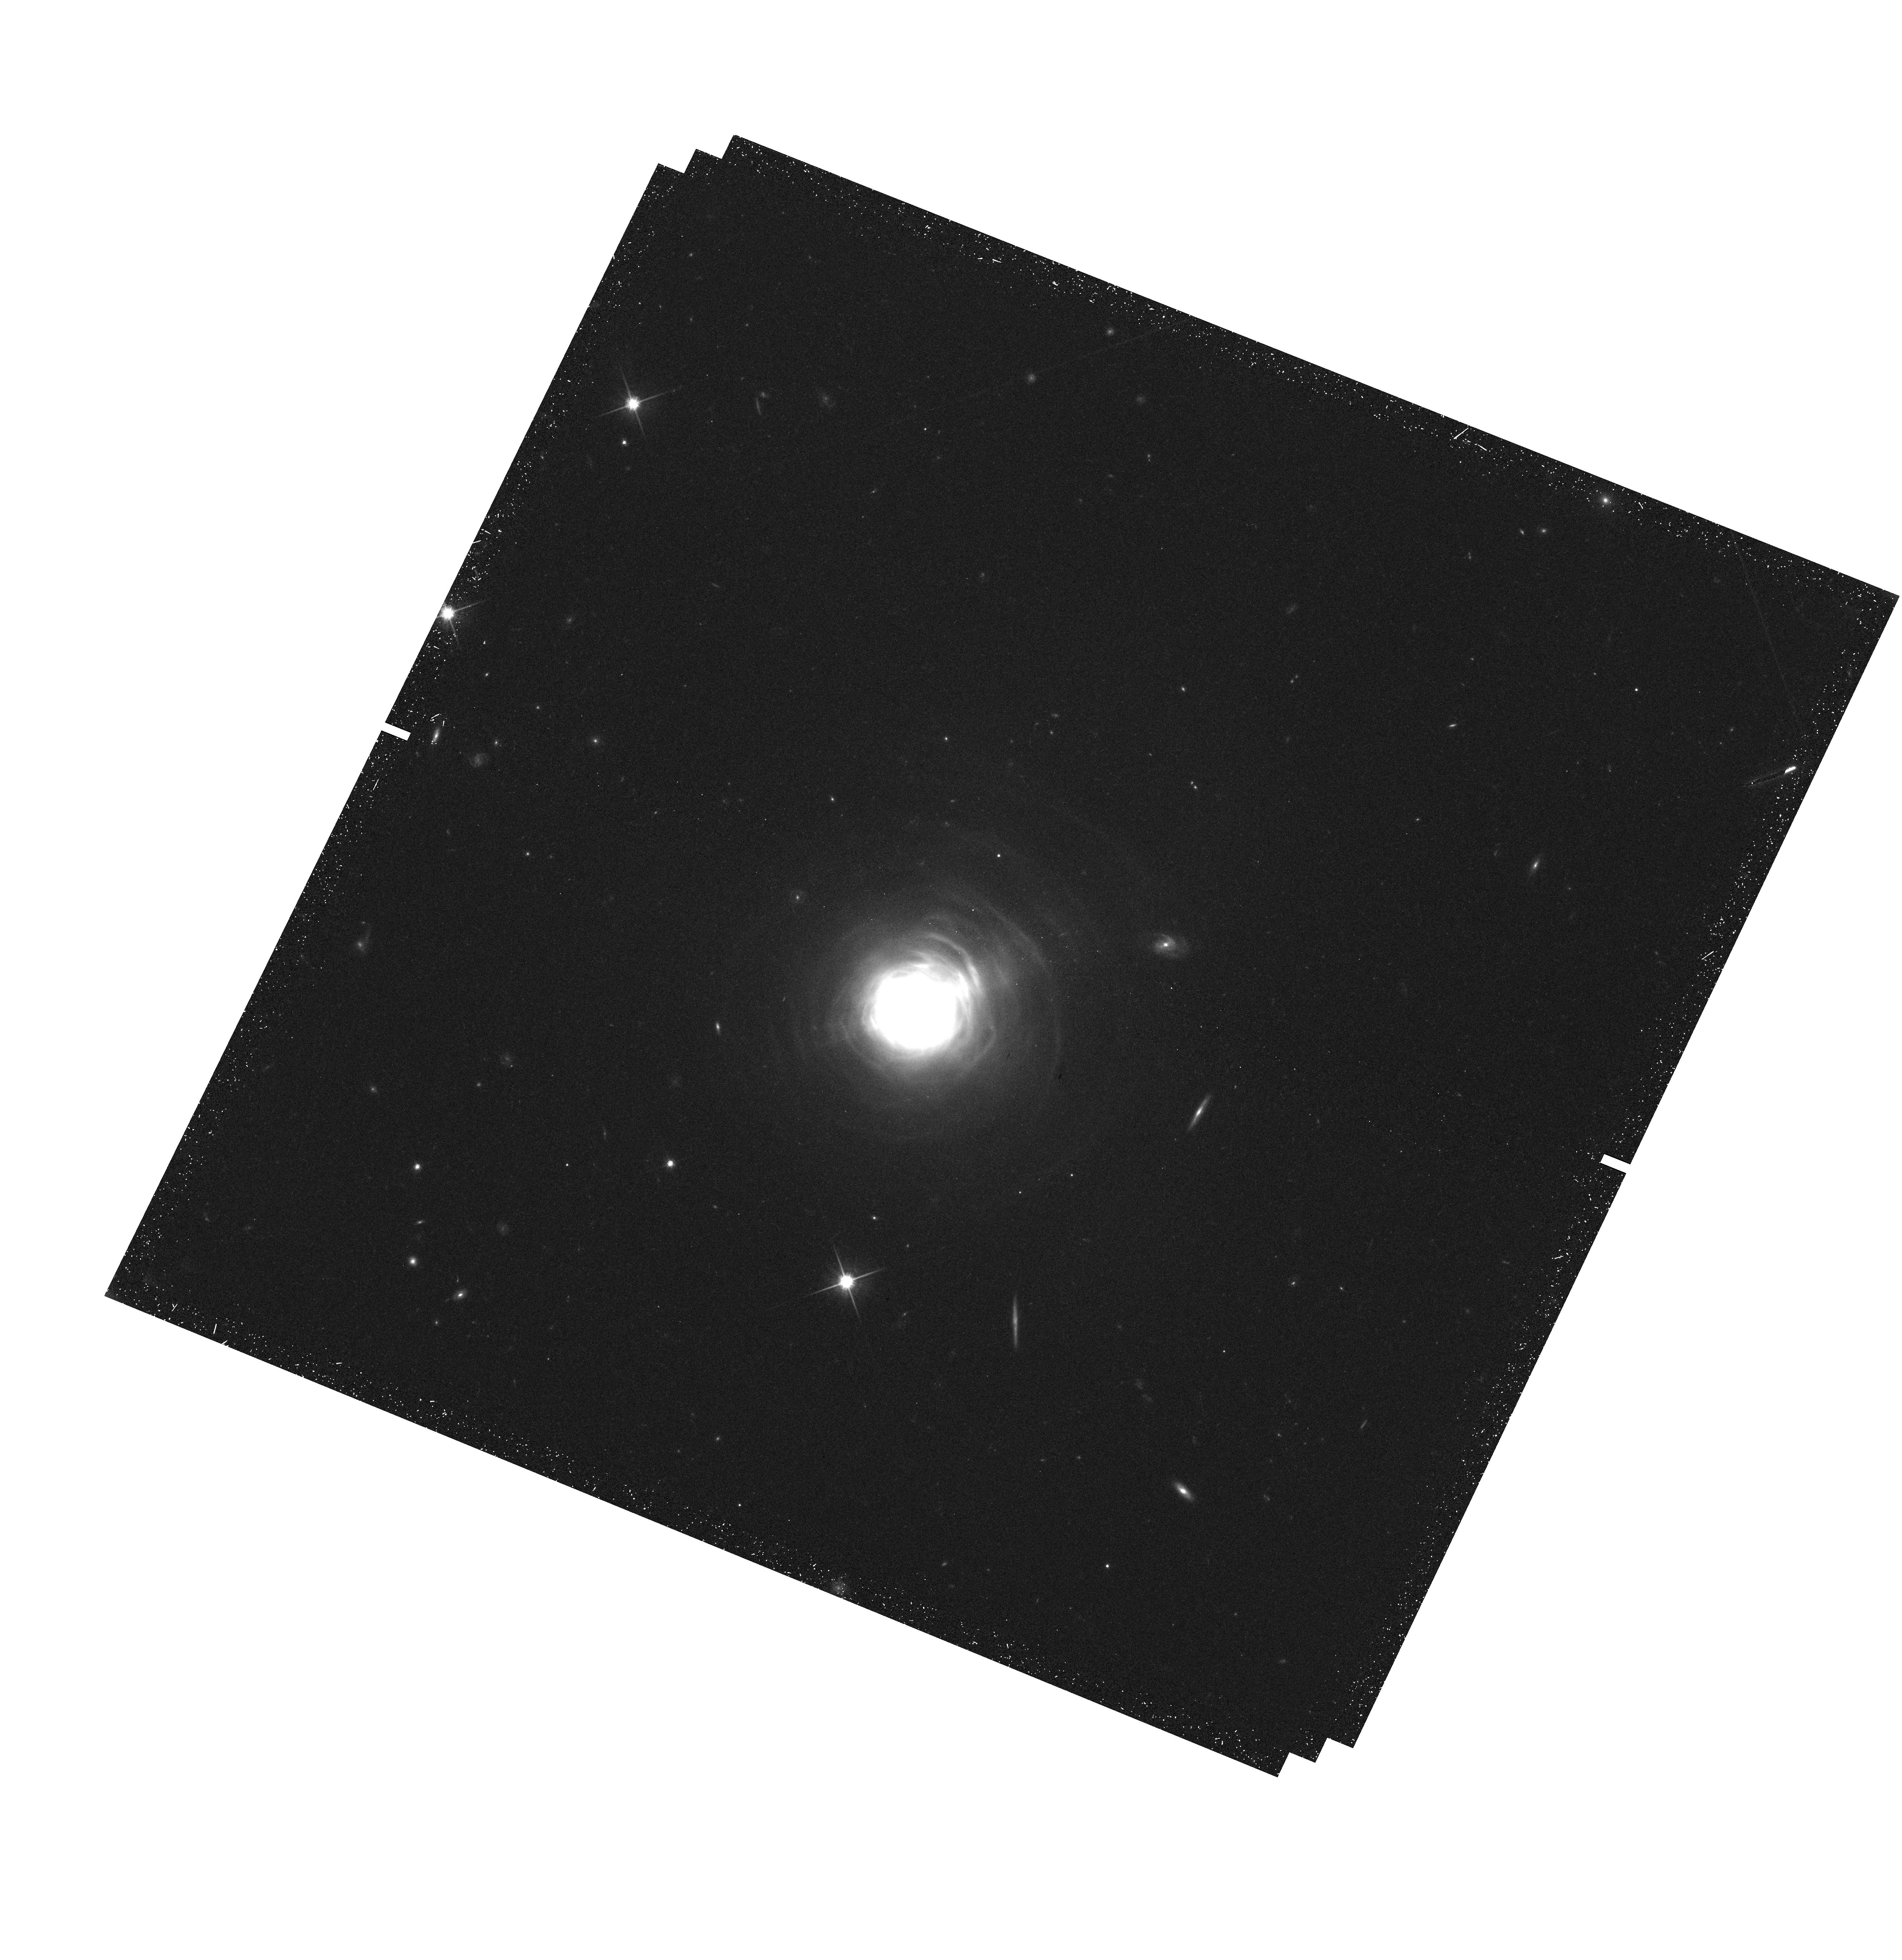
Target: CW-LEO
Instrument: WFC3/UVIS
Filter: F814W
Exposure: 33 min
Observation ID: hst_12205_01_wfc3_uvis_f814w_ibi901

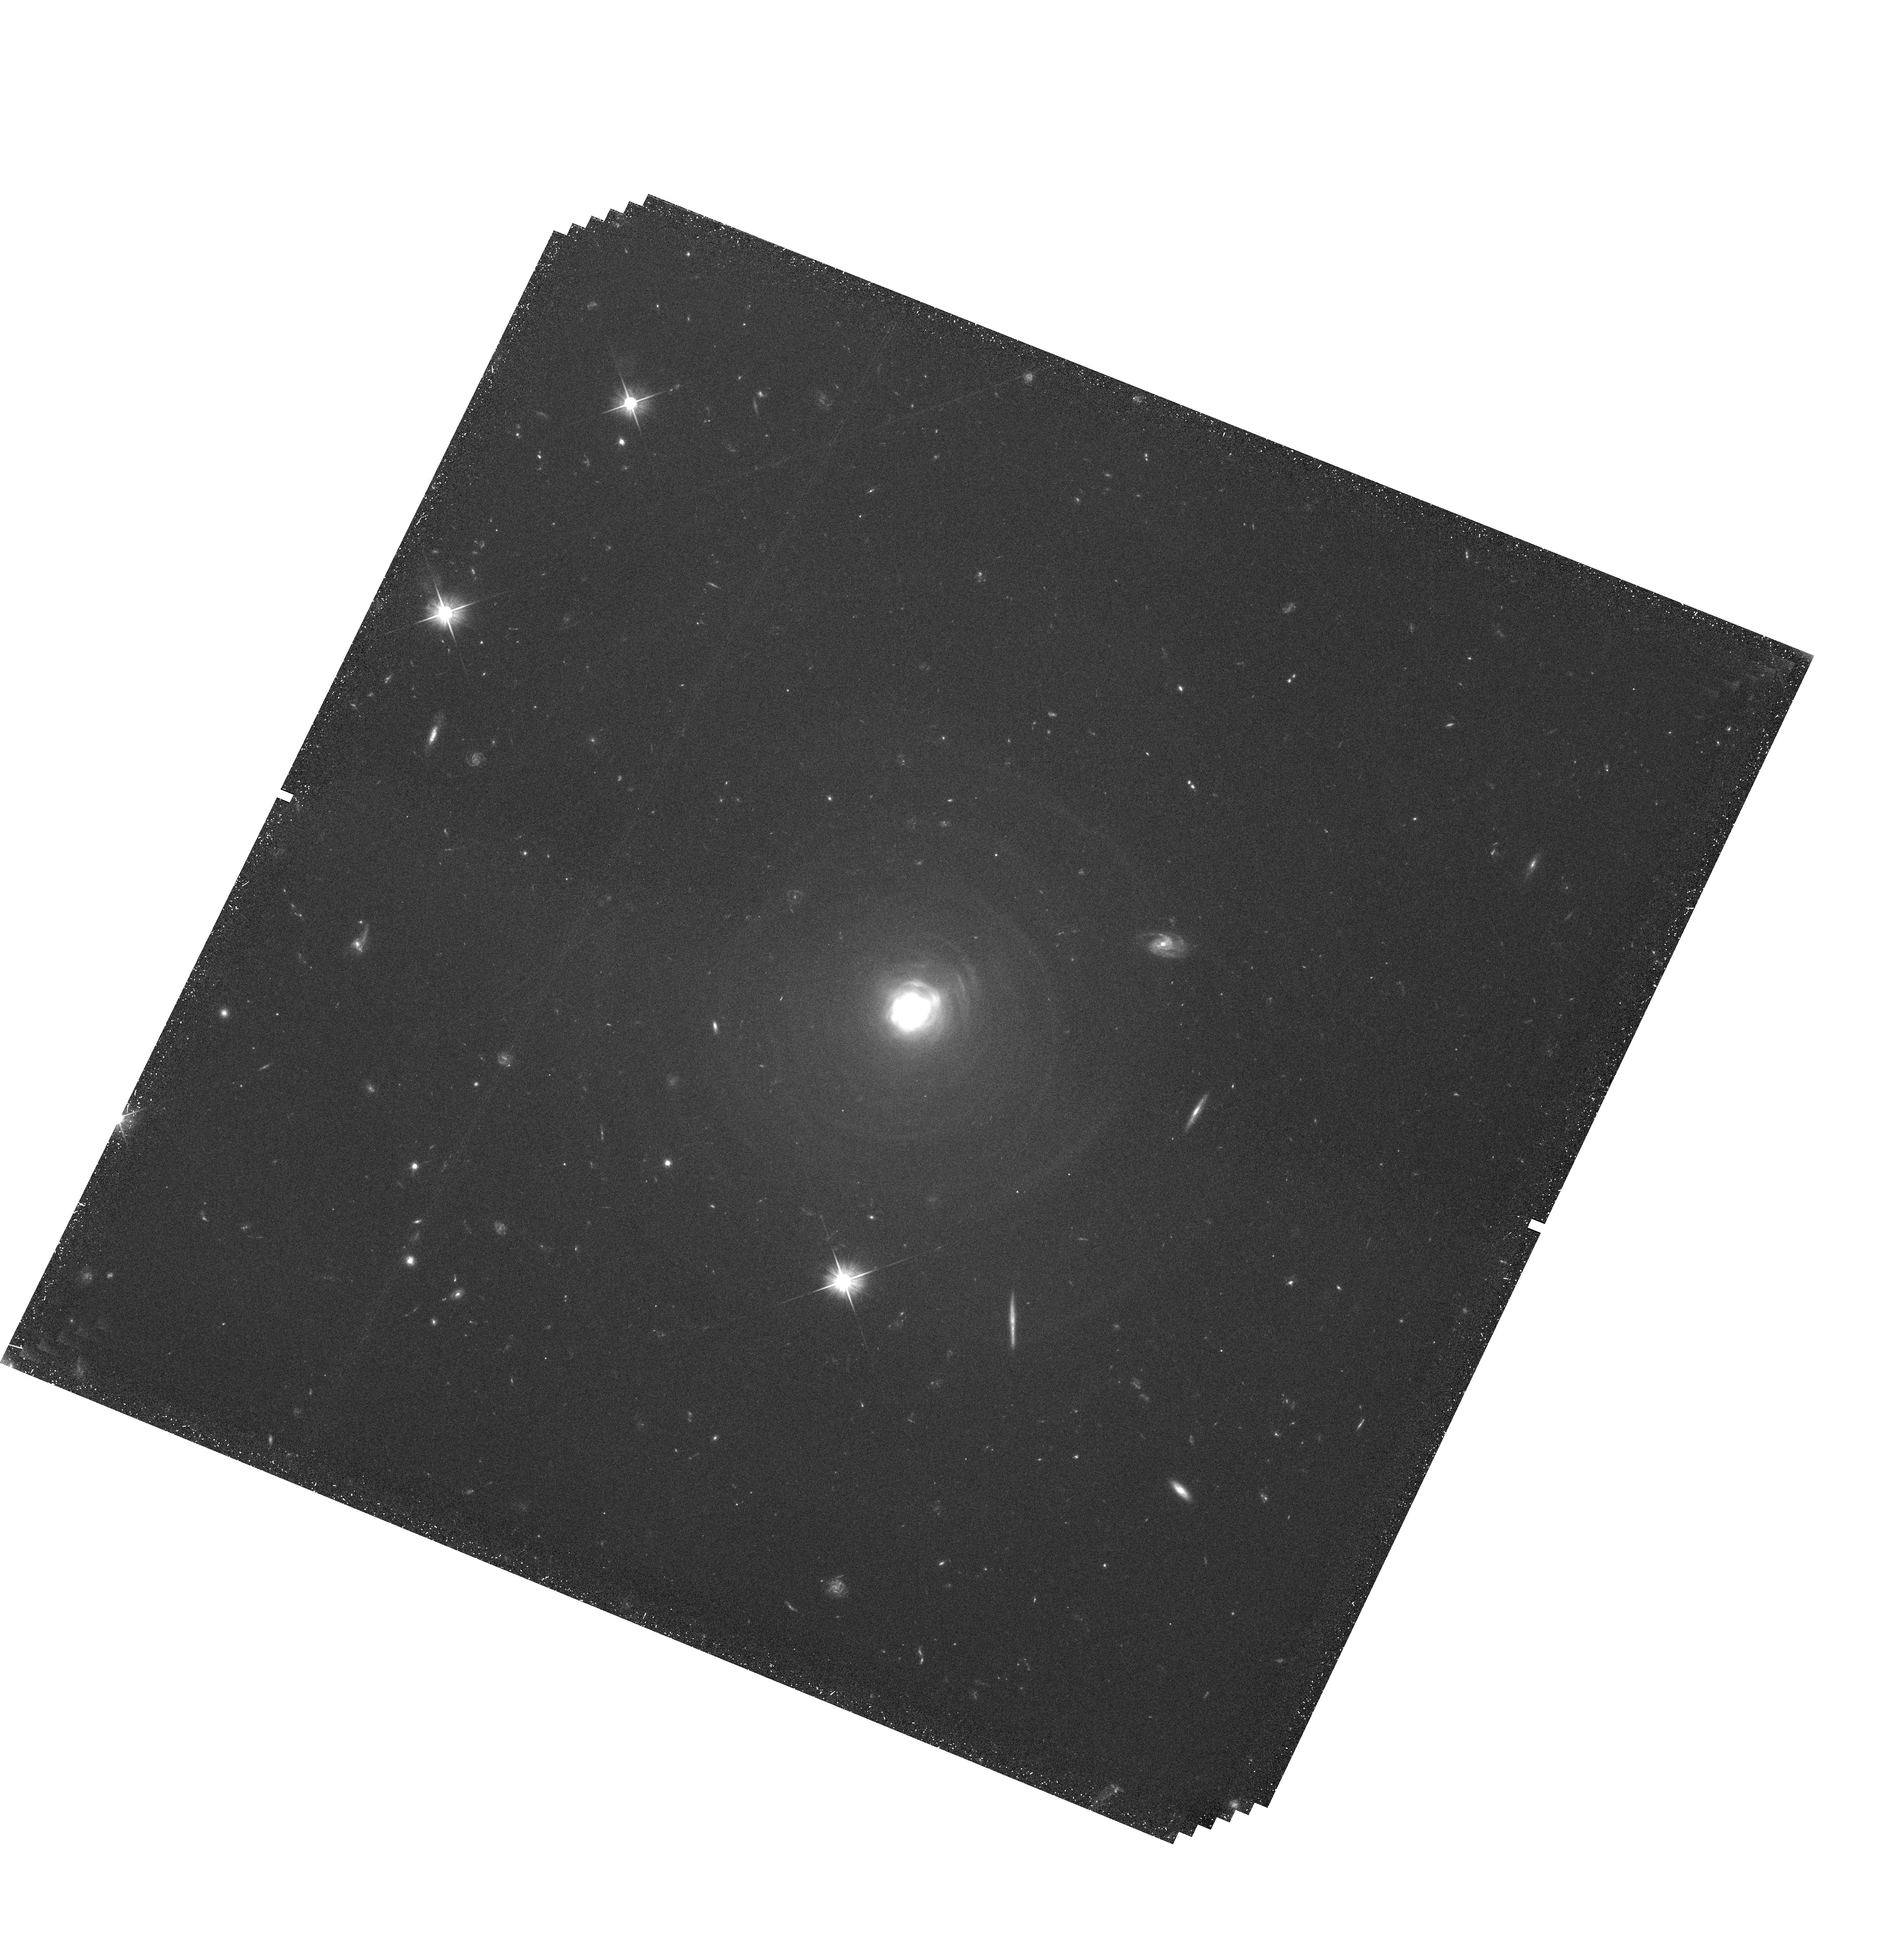
Target: CW-LEO
Instrument: WFC3/UVIS
Filter: F606W
Exposure: 1.5 h
Observation ID: hst_12205_01_wfc3_uvis_f606w_ibi901

Verifying the Dust-Gas Coupling in the AGB Wind of IRC+10216 via Differential Proper-Motion Measurements (PI: Ueta, Toshiya)

We will undertake differential proper-motion measurements of the circumstellar dust shell of an asymptotic giant branch star, IRC +10 216, to understand kinematics and the dust-gas coupling in the shell. We will take the second-epoch long-exposure images of the so-called concentric arcs in F606W and short-exposure images of the central asymmetric lobes in F814W using WFC3 and compare them with the first-epoch archived WFPC2 images. These circular concentric arcs are enigmatic because their apparent time intervals (on the order of 100 yr) do not seem to be consistent with any obvious physical processes associated with the central star (pulsation of the star on the order of 1 yr and thermal pulses of 10, 000 to 100, 000 yr). With proximity to the target (~ 135 pc) and a relatively long interval between two-epoch observations (12-13 yr), we expect that these shells show translational shifts of at most 7-8 pixels measurable with the cross-correlational analysis of distinct local shell structure. With such measurements of the translational shift of the shell structures, we can measure the expansion velocities of these concentric arcs and the central lobes directly. We will then compare the HST imaging results which probe the dust component of the shell with the previous CO mapping results which probe the gas component of the shell. Because the shell's 3-D kinematics is known from the CO data the concentric arcs can be deprojected to trace their true space motion, allowing us to disentangle the mysterious discordance of the arcs' apparent time intervals with respect to the time scales of relevant physical processes. By comparing the CO and HST results, we wil attempt to verify if the dust-gas coupling is indeed at work in AGB winds. This will be the first attempt to address observationally this one of the fundamental assumptions of dust-driven mass-loss.